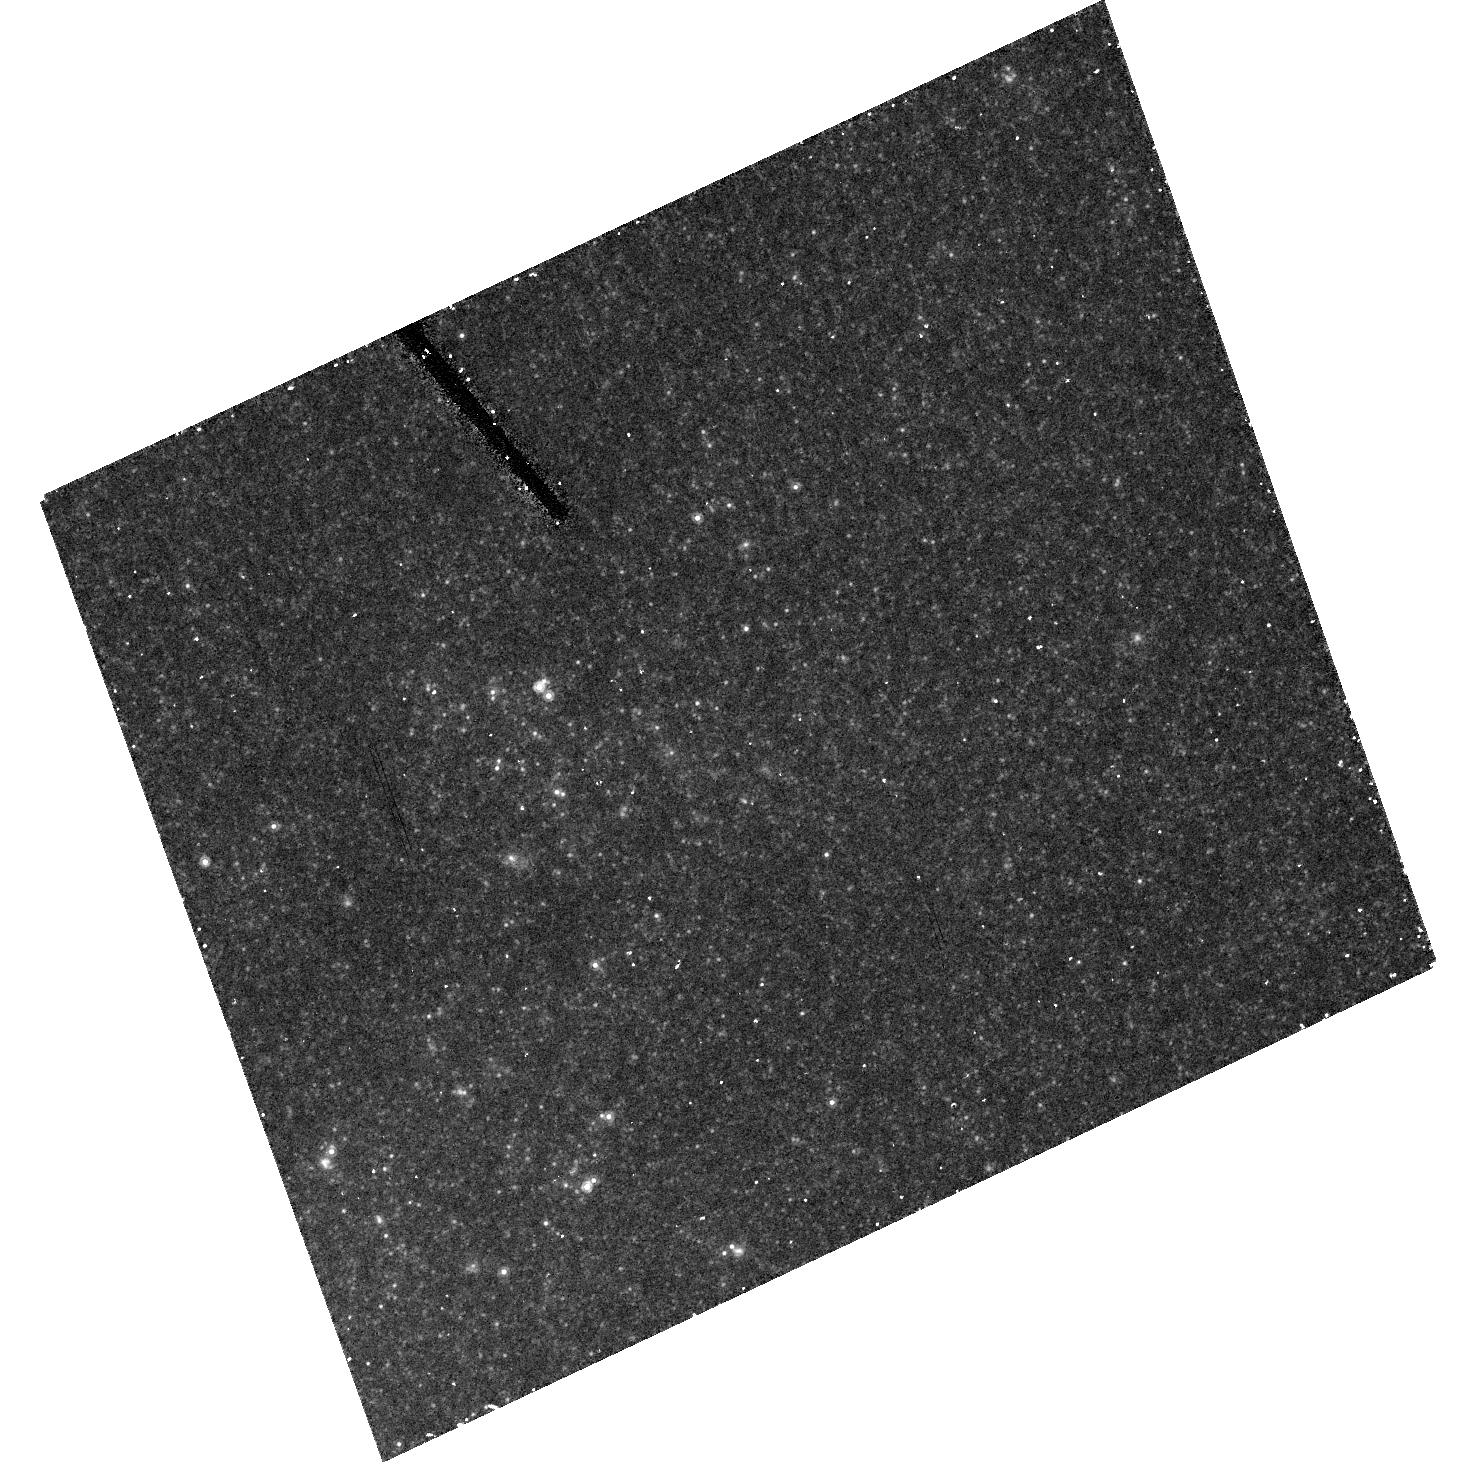
Target: NGC4258-INNER-HRC-03
Instrument: ACS/HRC
Filter: F814W
Exposure: 17 min
Observation ID: hst_10399_29_acs_hrc_f814w_j96h29

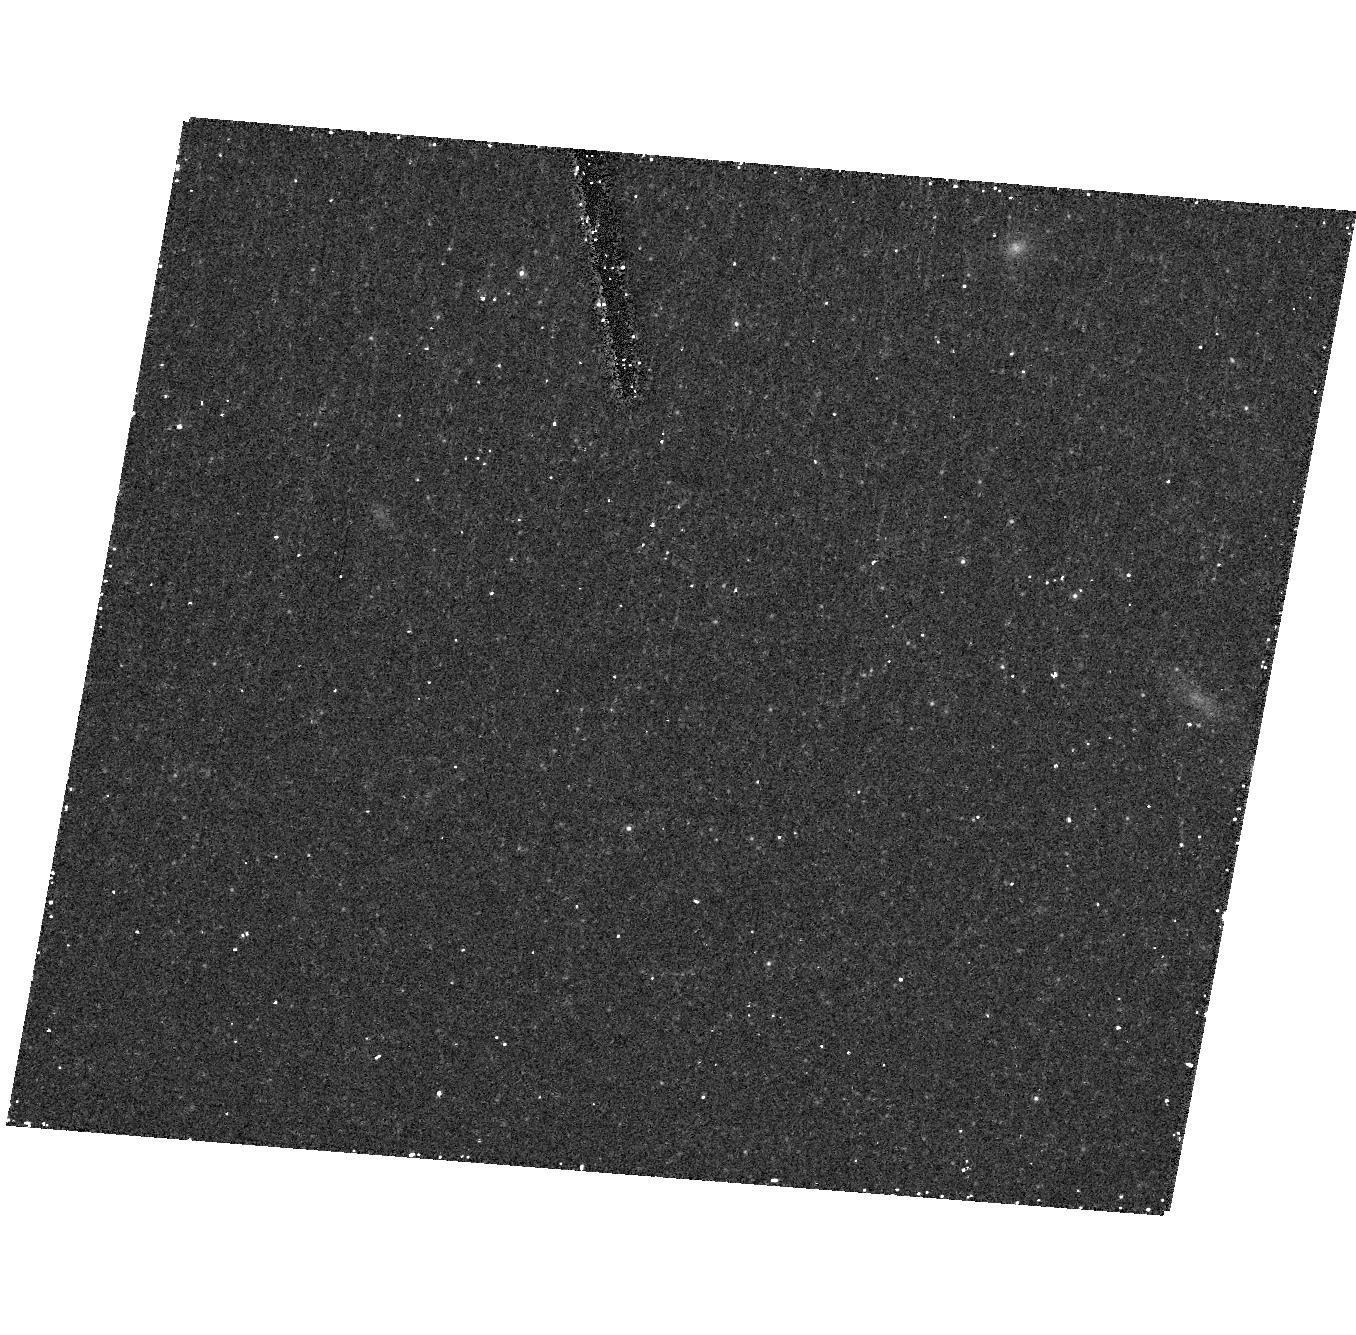
Target: NGC4258-OUTER-HRC-09
Instrument: ACS/HRC
Filter: F814W
Exposure: 17 min
Observation ID: hst_10399_48_acs_hrc_f814w_j96h48

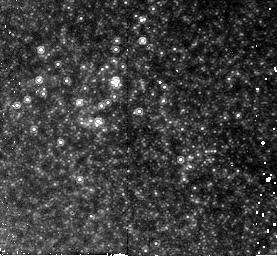
Target: NGC4258-INNER-NIC-05
Instrument: NICMOS/NIC2
Filter: F160W
Exposure: 21 min
Observation ID: n96h05020

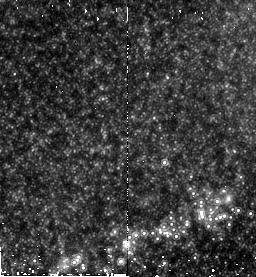
Target: NGC4258-INNER-NIC-13
Instrument: NICMOS/NIC2
Filter: F160W
Exposure: 21 min
Observation ID: n96h13010

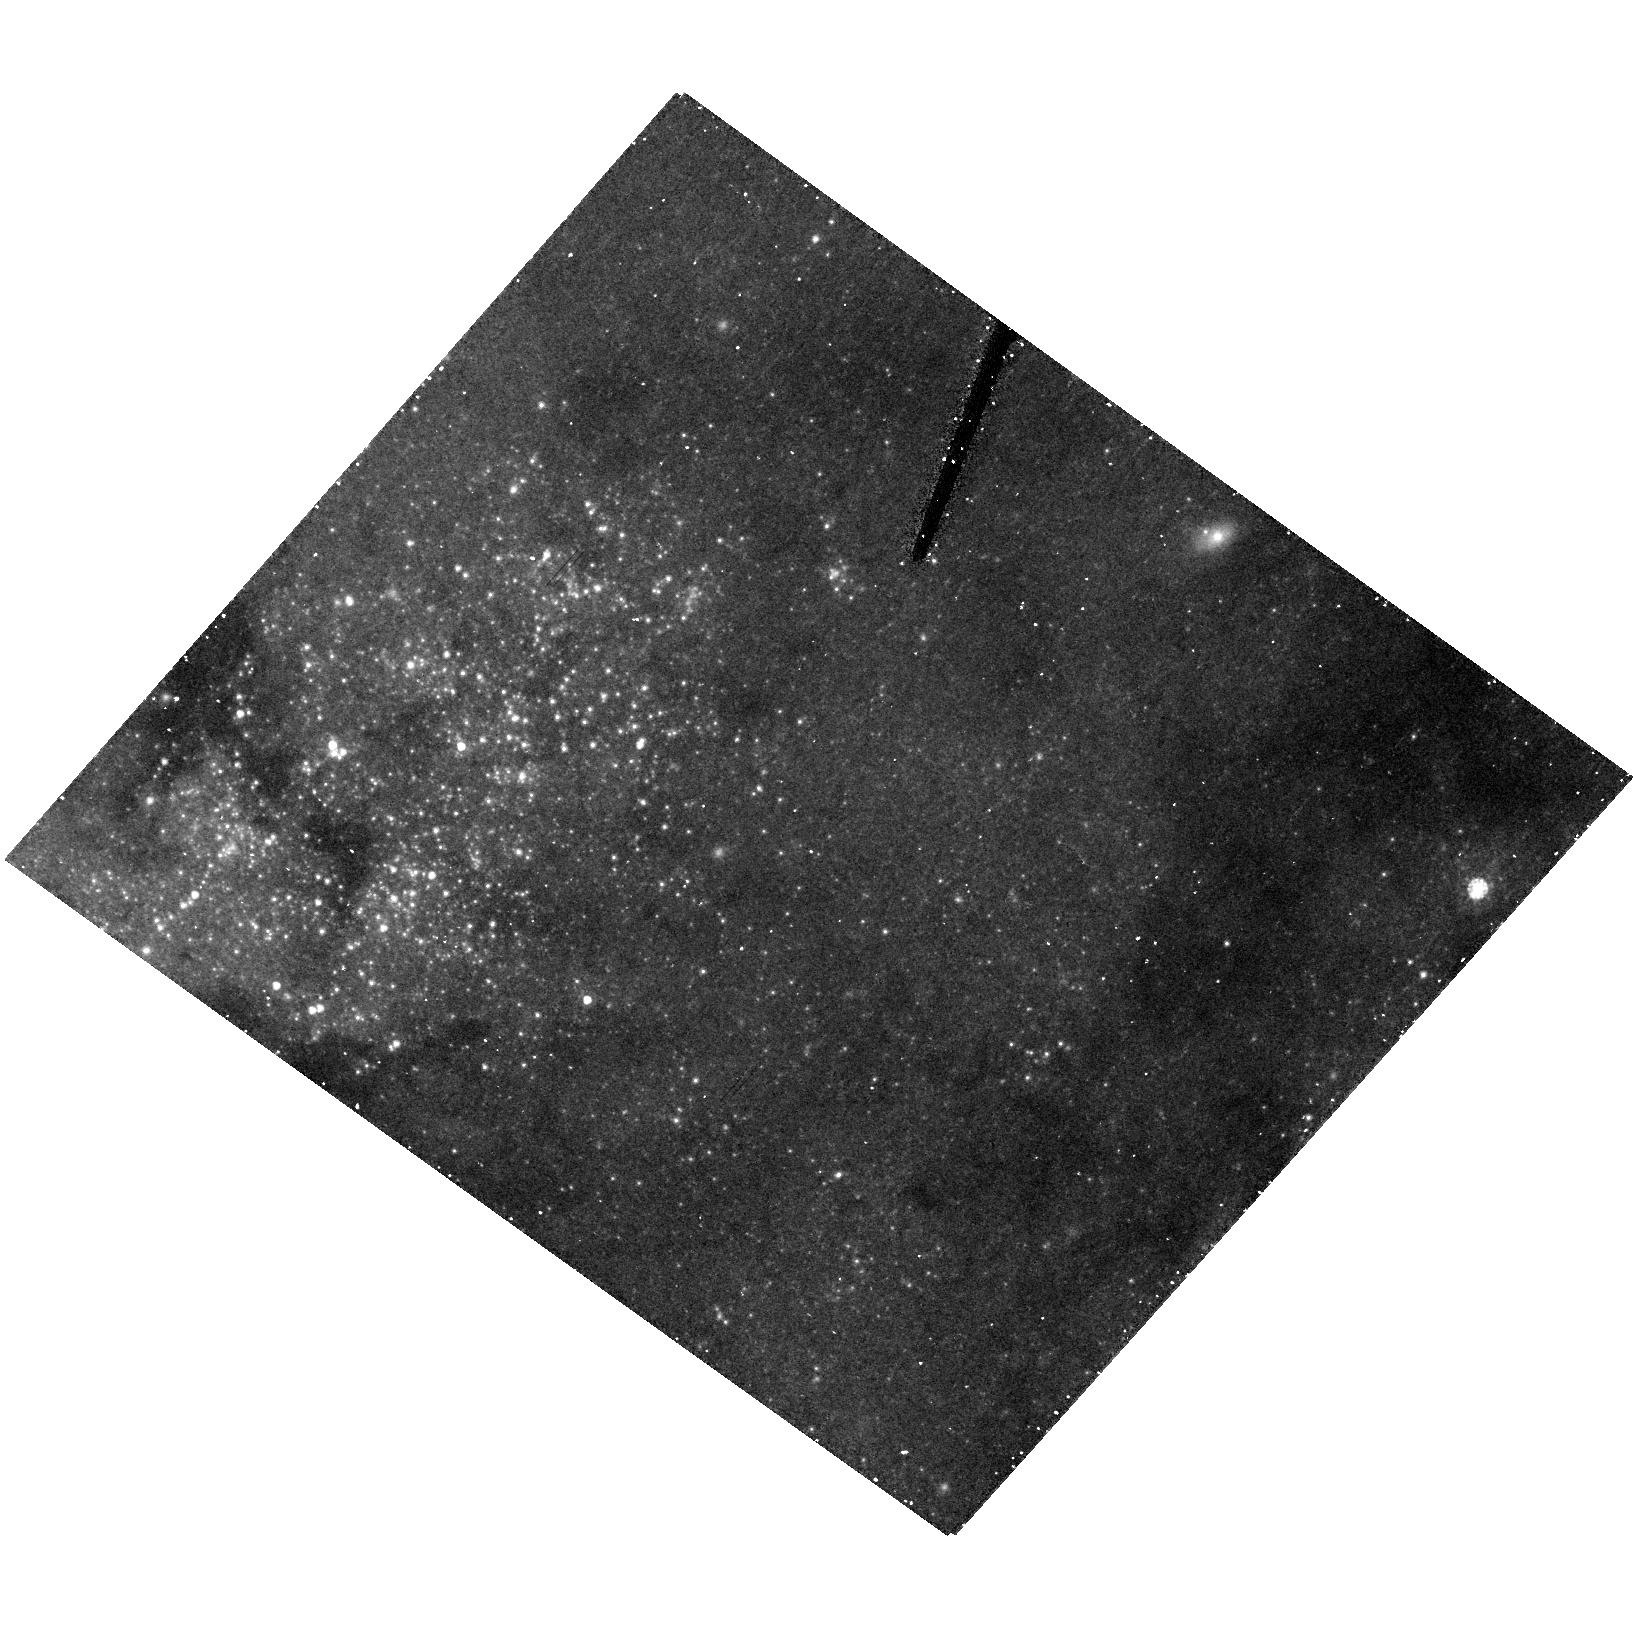
Target: NGC4258-INNER-HRC-08
Instrument: ACS/HRC
Filter: F555W
Exposure: 22 min
Observation ID: hst_10399_34_acs_hrc_f555w_j96h34

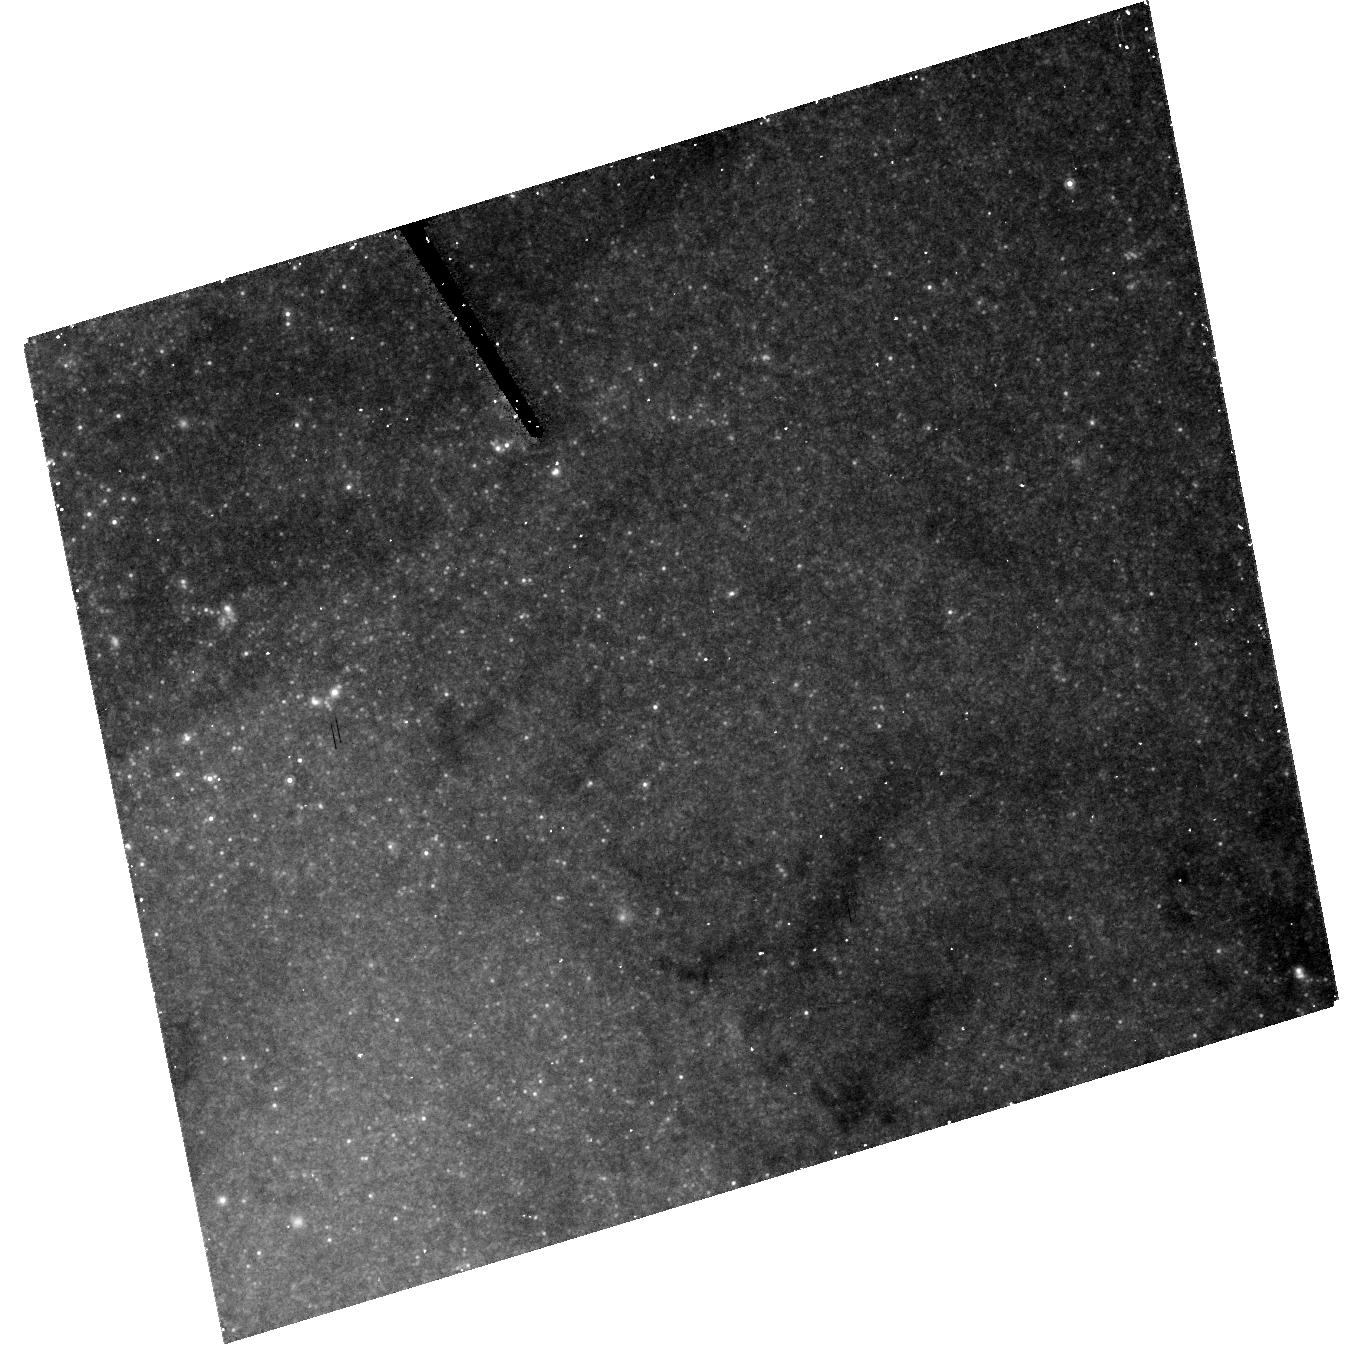
Target: NGC4258-INNER-HRC-10
Instrument: ACS/HRC
Filter: F814W
Exposure: 17 min
Observation ID: hst_10399_36_acs_hrc_f814w_j96h36

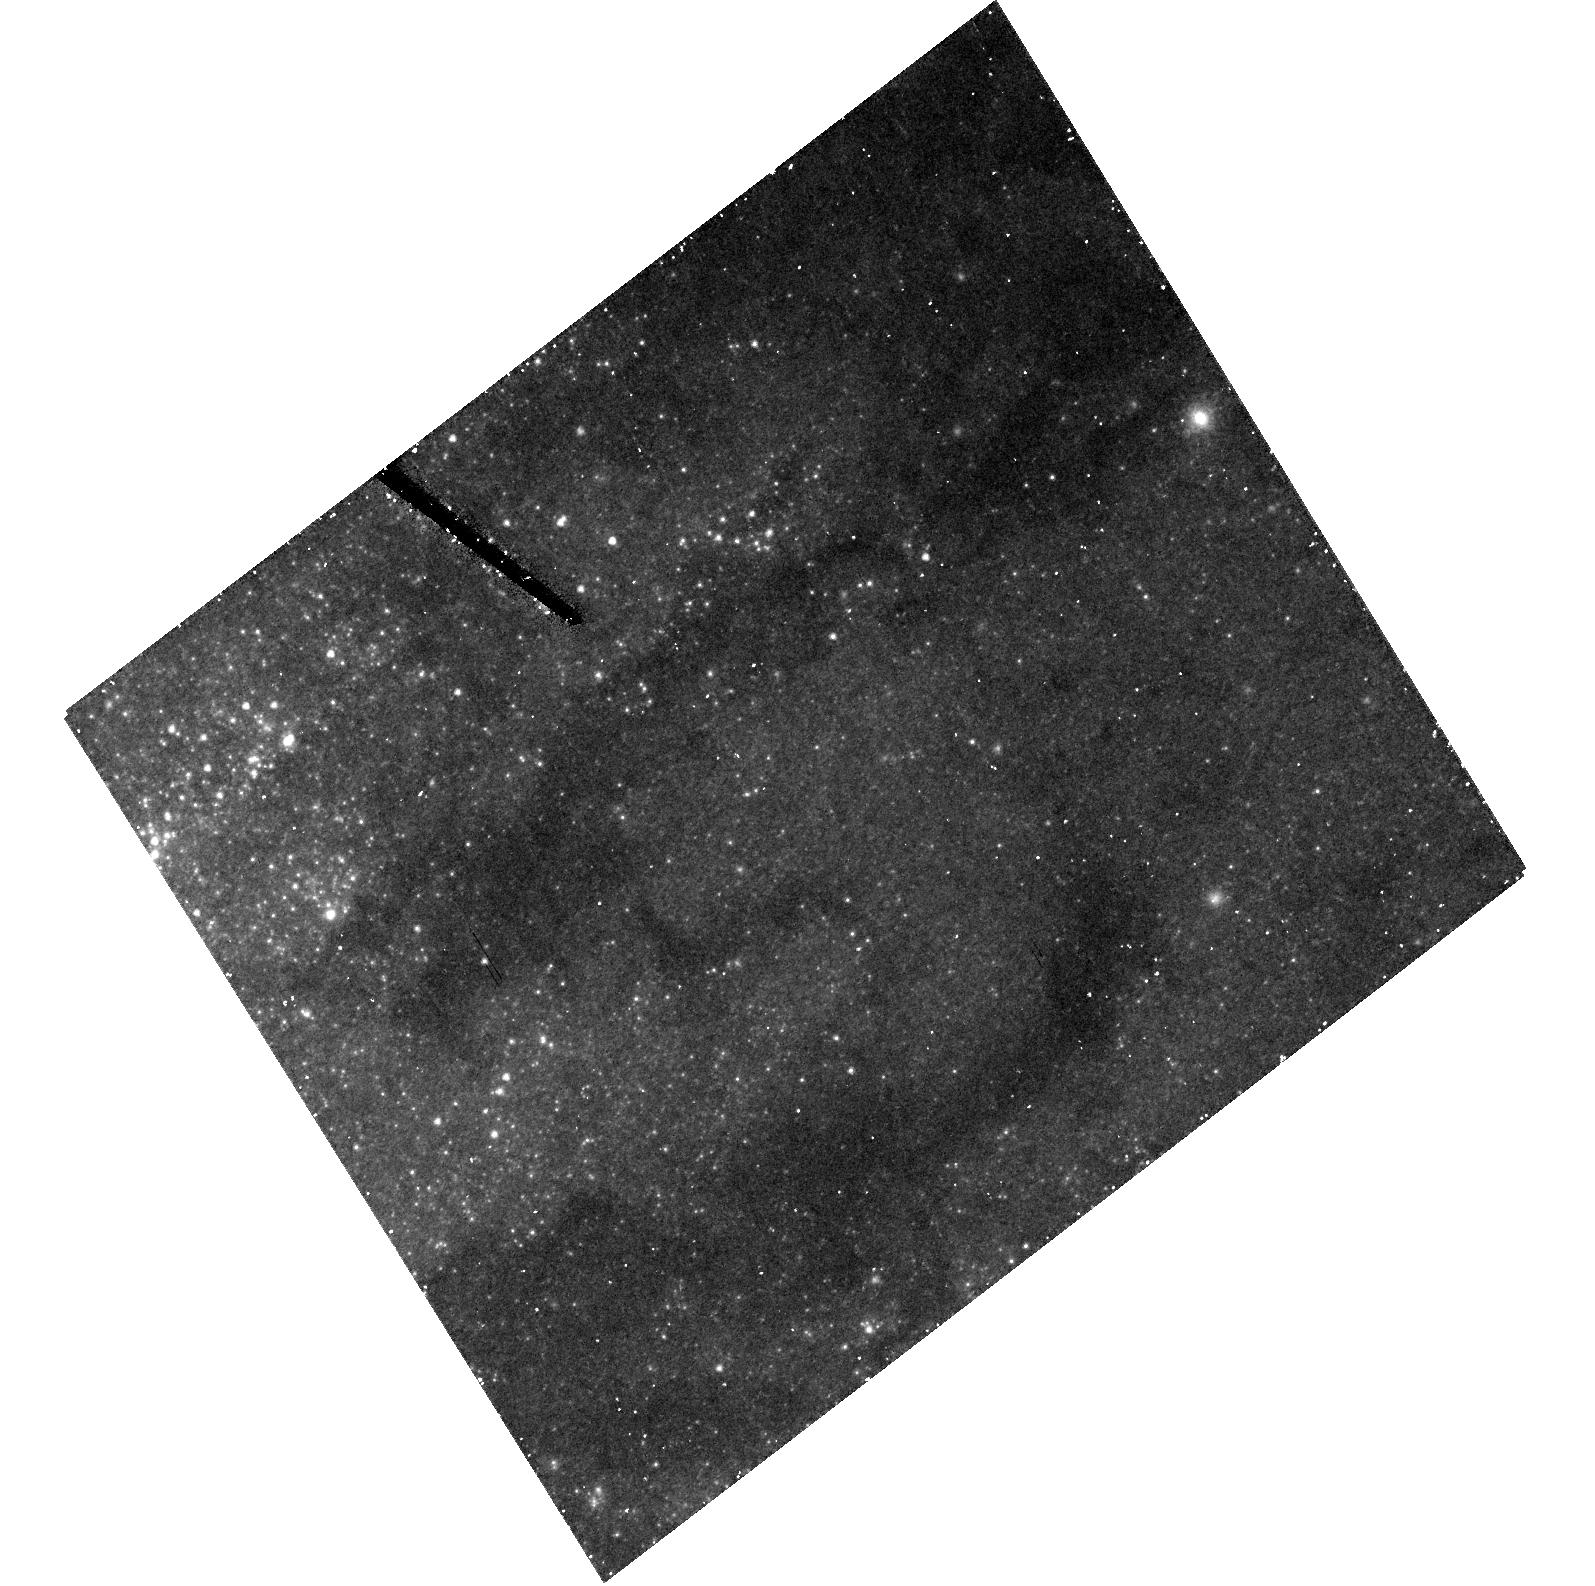
Target: NGC4258-INNER-HRC-11
Instrument: ACS/HRC
Filter: F555W
Exposure: 22 min
Observation ID: hst_10399_37_acs_hrc_f555w_j96h37

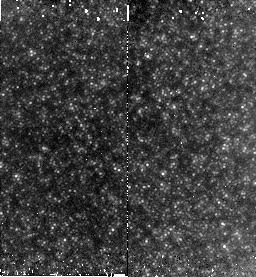
Target: NGC4258-INNER-NIC-02
Instrument: NICMOS/NIC2
Filter: F160W
Exposure: 21 min
Observation ID: n96h02010

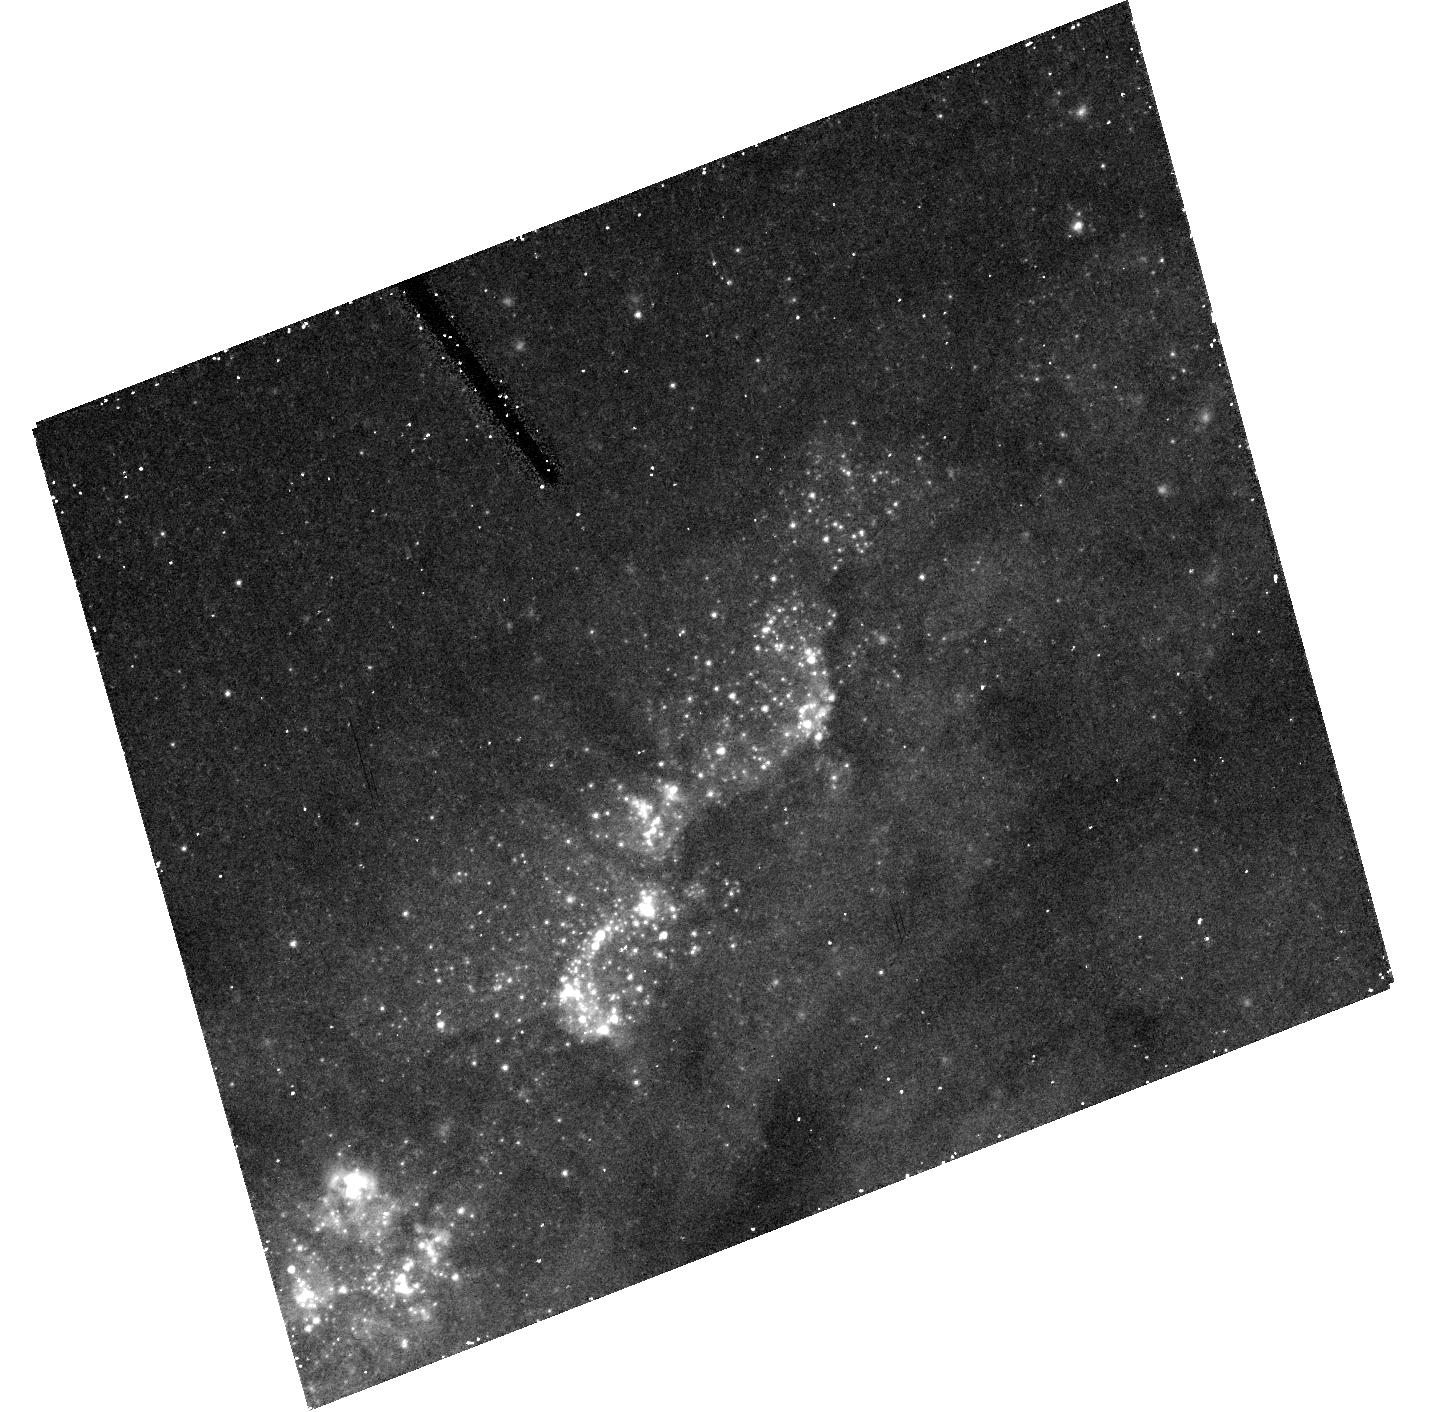
Target: NGC4258-INNER-HRC-12
Instrument: ACS/HRC
Filter: F555W
Exposure: 22 min
Observation ID: hst_10399_38_acs_hrc_f555w_j96h38

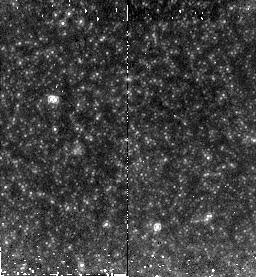
Target: NGC4258-INNER-NIC-03
Instrument: NICMOS/NIC2
Filter: F160W
Exposure: 21 min
Observation ID: n96h03010

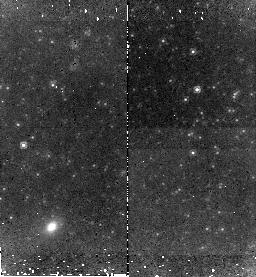
Target: NGC4258-OUTER-NIC-09
Instrument: NICMOS/NIC2
Filter: F160W
Exposure: 21 min
Observation ID: n96h22010

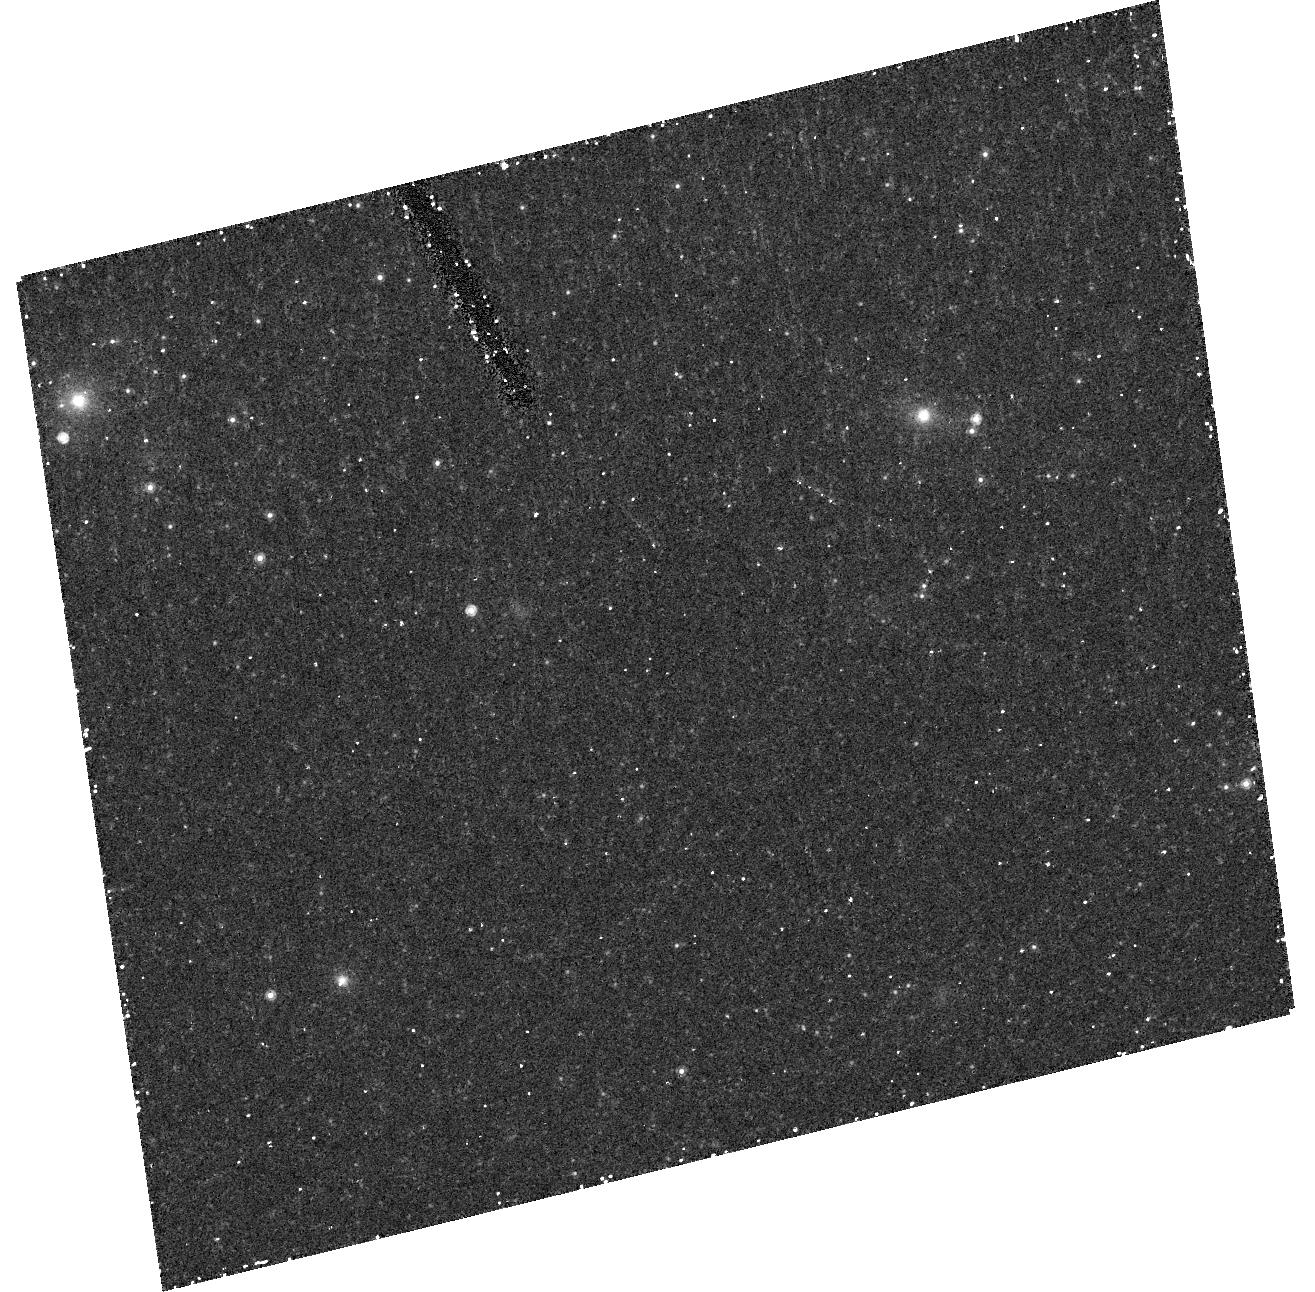
Target: NGC4258-OUTER-HRC-04
Instrument: ACS/HRC
Filter: F814W
Exposure: 17 min
Observation ID: hst_10399_43_acs_hrc_f814w_j96h43

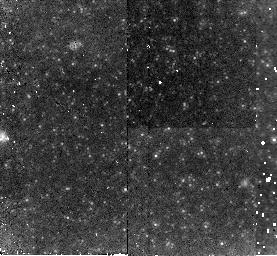
Target: NGC4258-OUTER-NIC-04
Instrument: NICMOS/NIC2
Filter: F160W
Exposure: 21 min
Observation ID: n96h17020

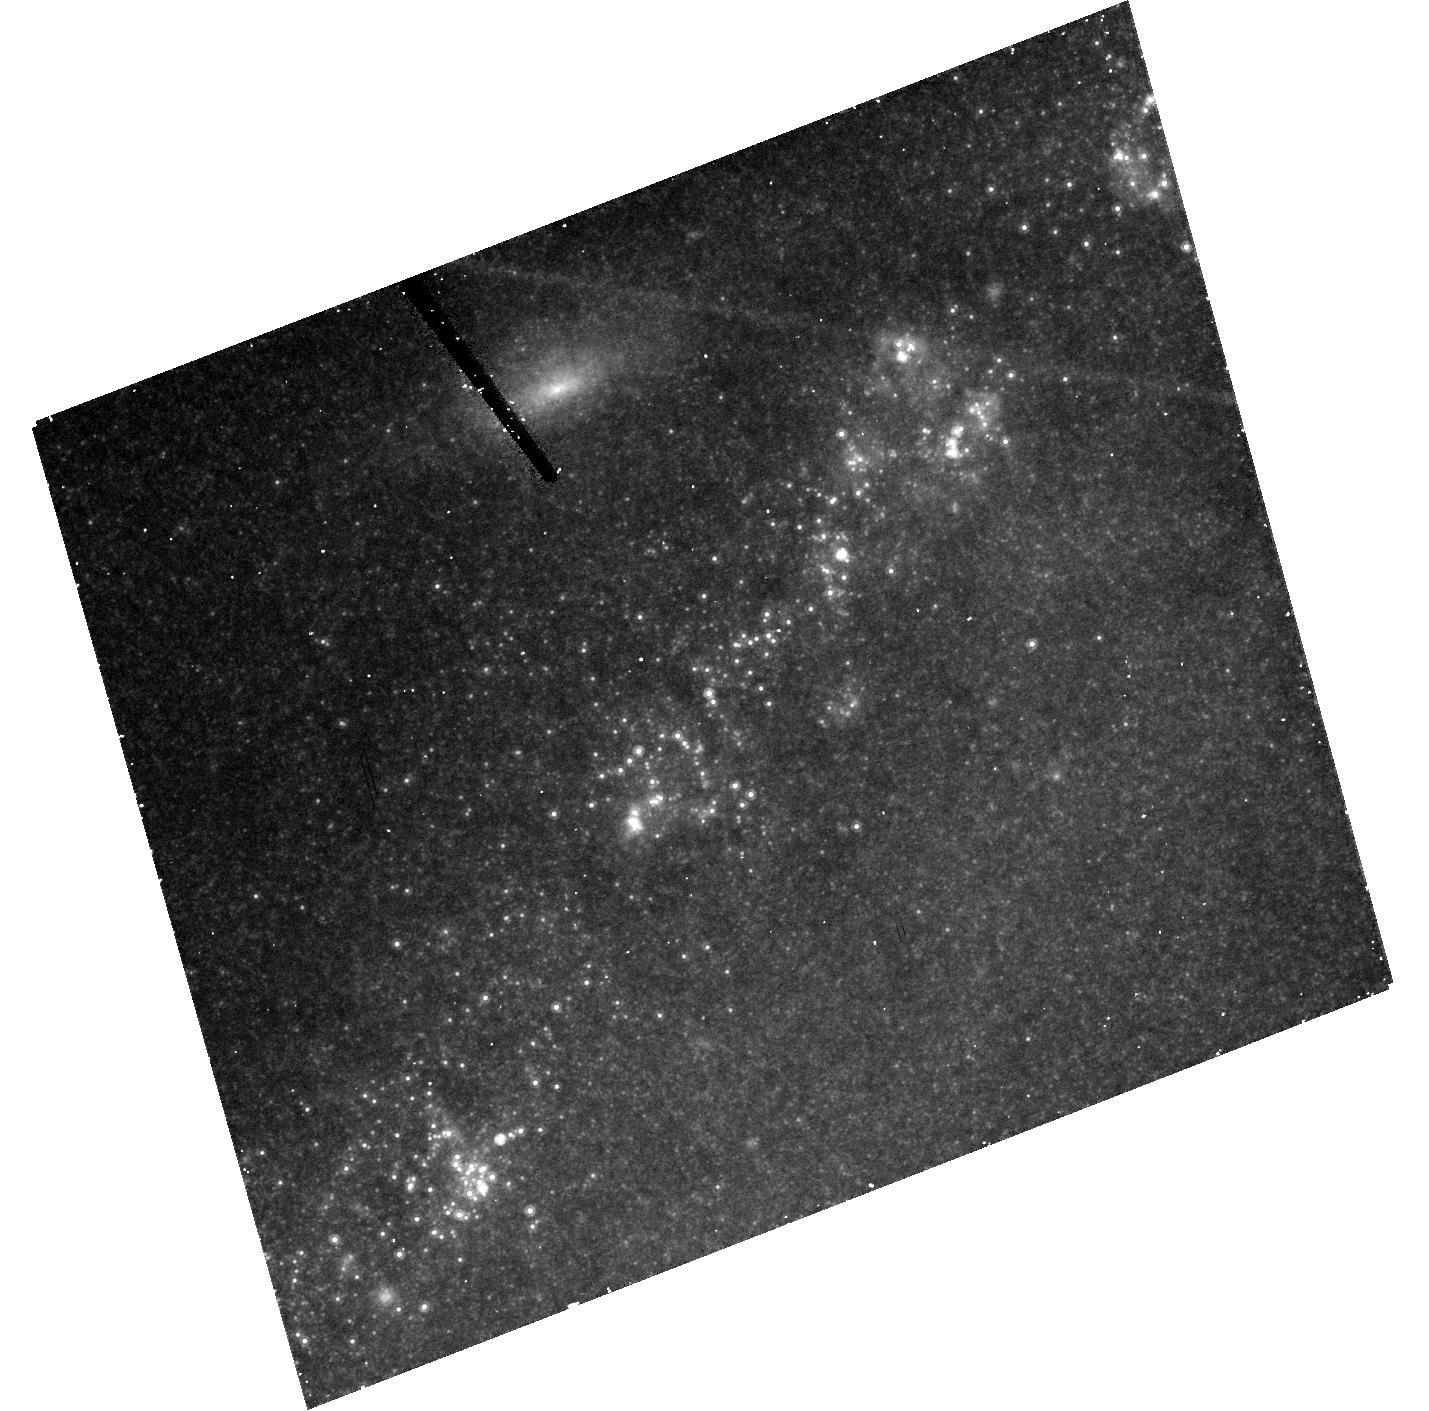
Target: NGC4258-INNER-HRC-13
Instrument: ACS/HRC
Filter: F814W
Exposure: 17 min
Observation ID: hst_10399_39_acs_hrc_f814w_j96h39

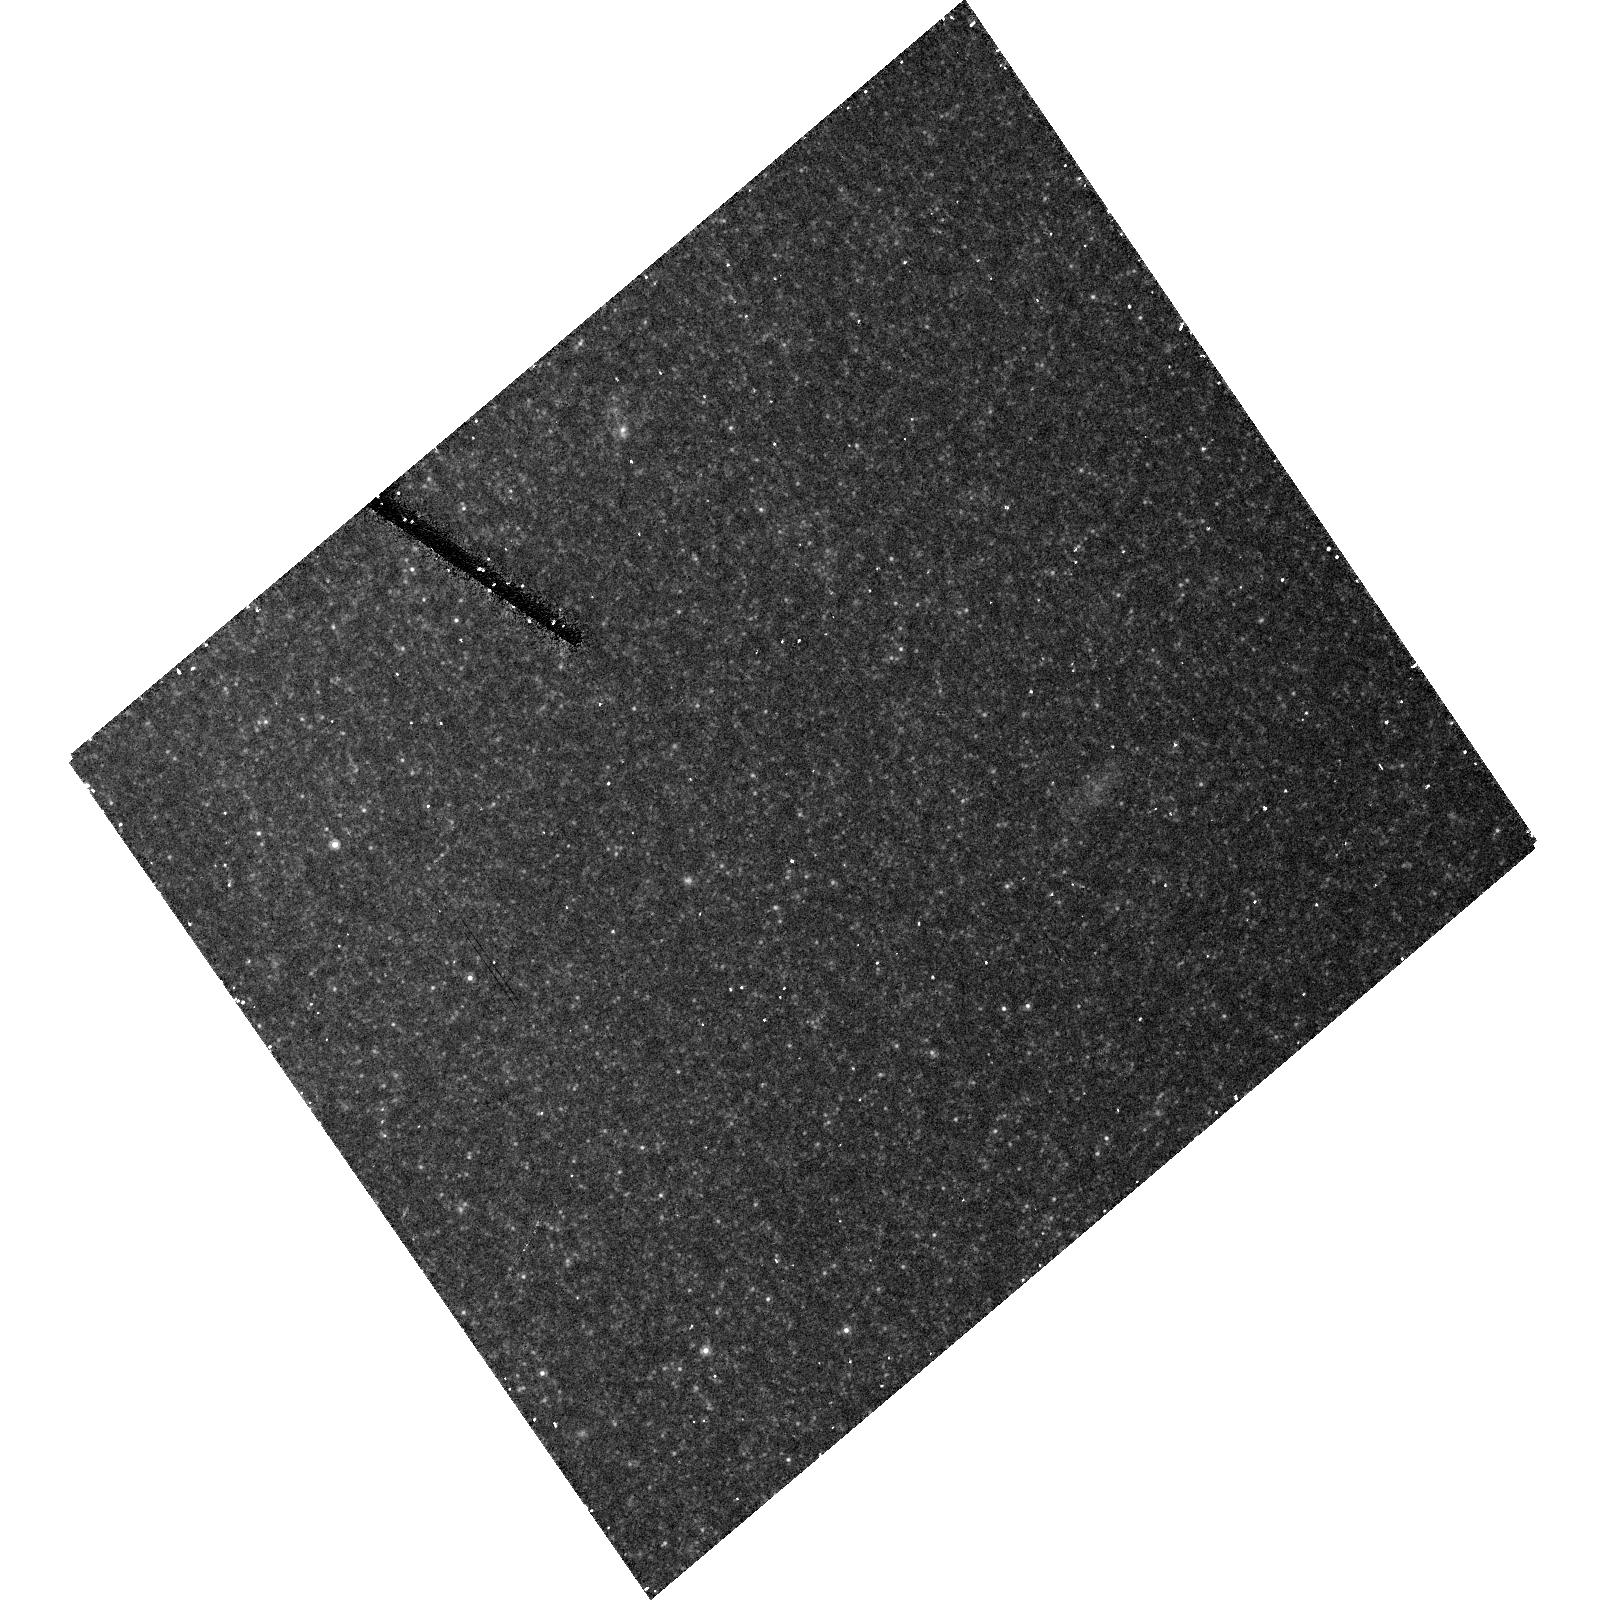
Target: NGC4258-INNER-HRC-01
Instrument: ACS/HRC
Filter: F814W
Exposure: 17 min
Observation ID: hst_10399_27_acs_hrc_f814w_j96h27

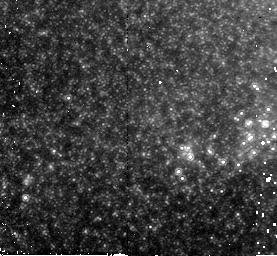
Target: NGC4258-INNER-NIC-11
Instrument: NICMOS/NIC2
Filter: F160W
Exposure: 21 min
Observation ID: n96h11020

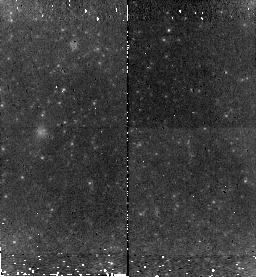
Target: NGC4258-OUTER-NIC-12
Instrument: NICMOS/NIC2
Filter: F160W
Exposure: 21 min
Observation ID: n96h25010

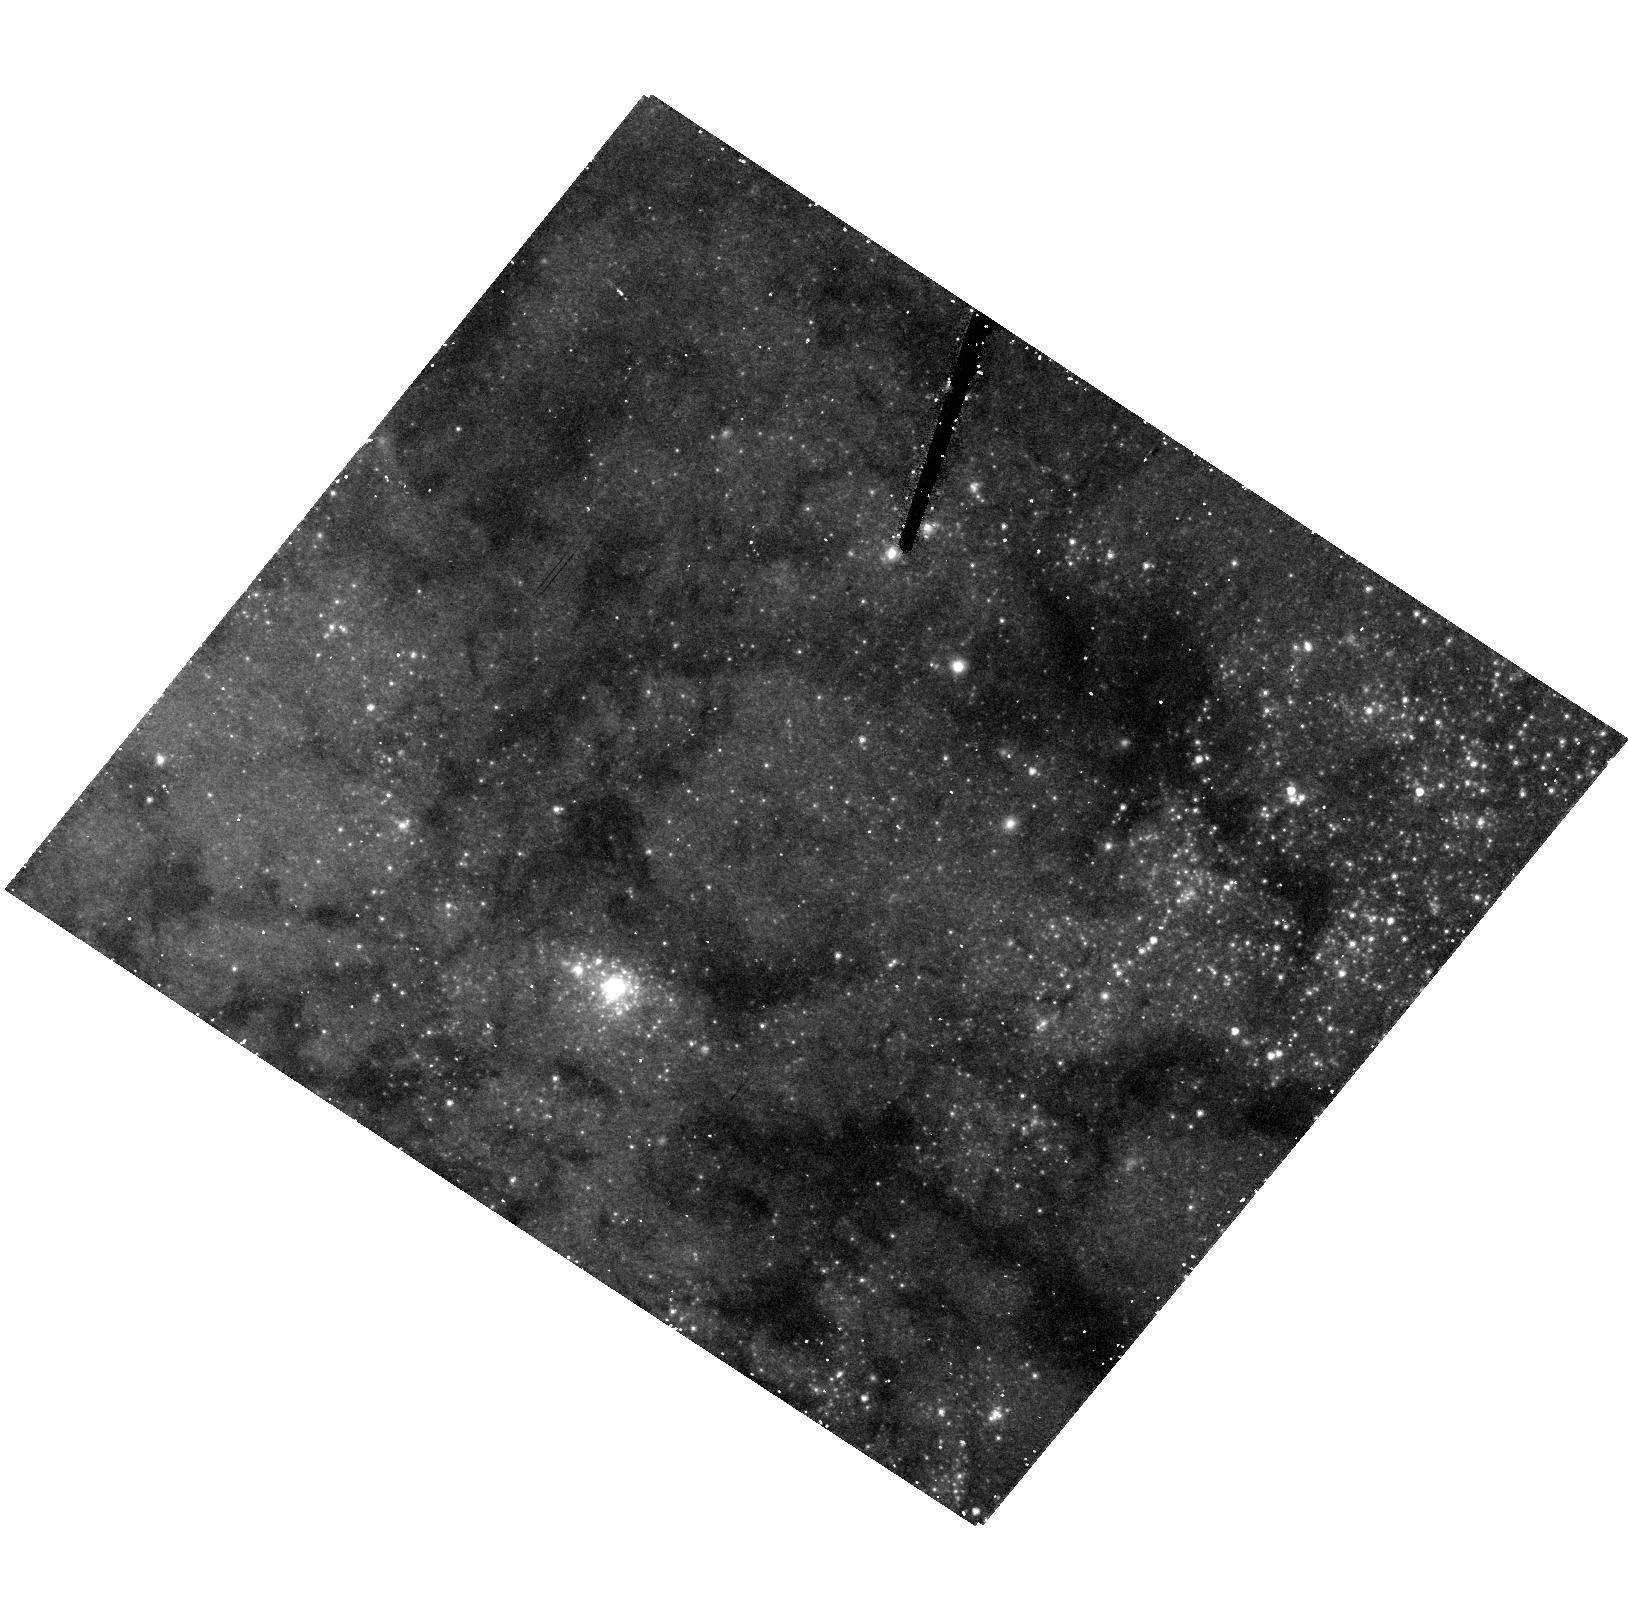
Target: NGC4258-INNER-HRC-09
Instrument: ACS/HRC
Filter: F555W
Exposure: 22 min
Observation ID: hst_10399_35_acs_hrc_f555w_j96h35

Accurate and Robust Calibration of the Extragalactic Distance Scale with the Maser Galaxy NGC4258 II (PI: Greenhill, Lincoln J.)

The extragalactic distance scale (EDS) is defined by a comparison of Cepheid Period-Luminosity (PL) relations for nearby galaxies and the LMC, whose uncertain distance is thereby the SOLE anchor. Studies of masers orbiting the central black hole in NGC4258 have provided the most accurate extragalactic distance ever (7.2+/-0.5 Mpc), and new radio data and analysis techniques will reduce the uncertainty to < 3.5% (0.07 mag) by 2005. Since this distance is well determined and based on geometric arguments, NGC4258 can provide a much needed new anchor for the EDS. Ultimately, the combination of an independent measurement of H0 and measurements of CMB fluctuations (e.g., WMAP) can be used to directly constrain cosmological parameters including the equation of state of dark energy. In our Cycle 12 proposal, we defined a program spanning two cycles. The Cycle 12 portion was accepted. We have acquired WFC images and are constructing well sampled PL relations in 3 colors (BVI). The purpose of the Cycle 13 observations is to address systematic sources of error and is crucial for the success of the entire program. To disentangle the effects of reddening and metallicity, and to characterize the effects of blending, we require 50 orbits to obtain H-band photometry (NICMOS/NIC2) and high resolution images (ACS/HRC).